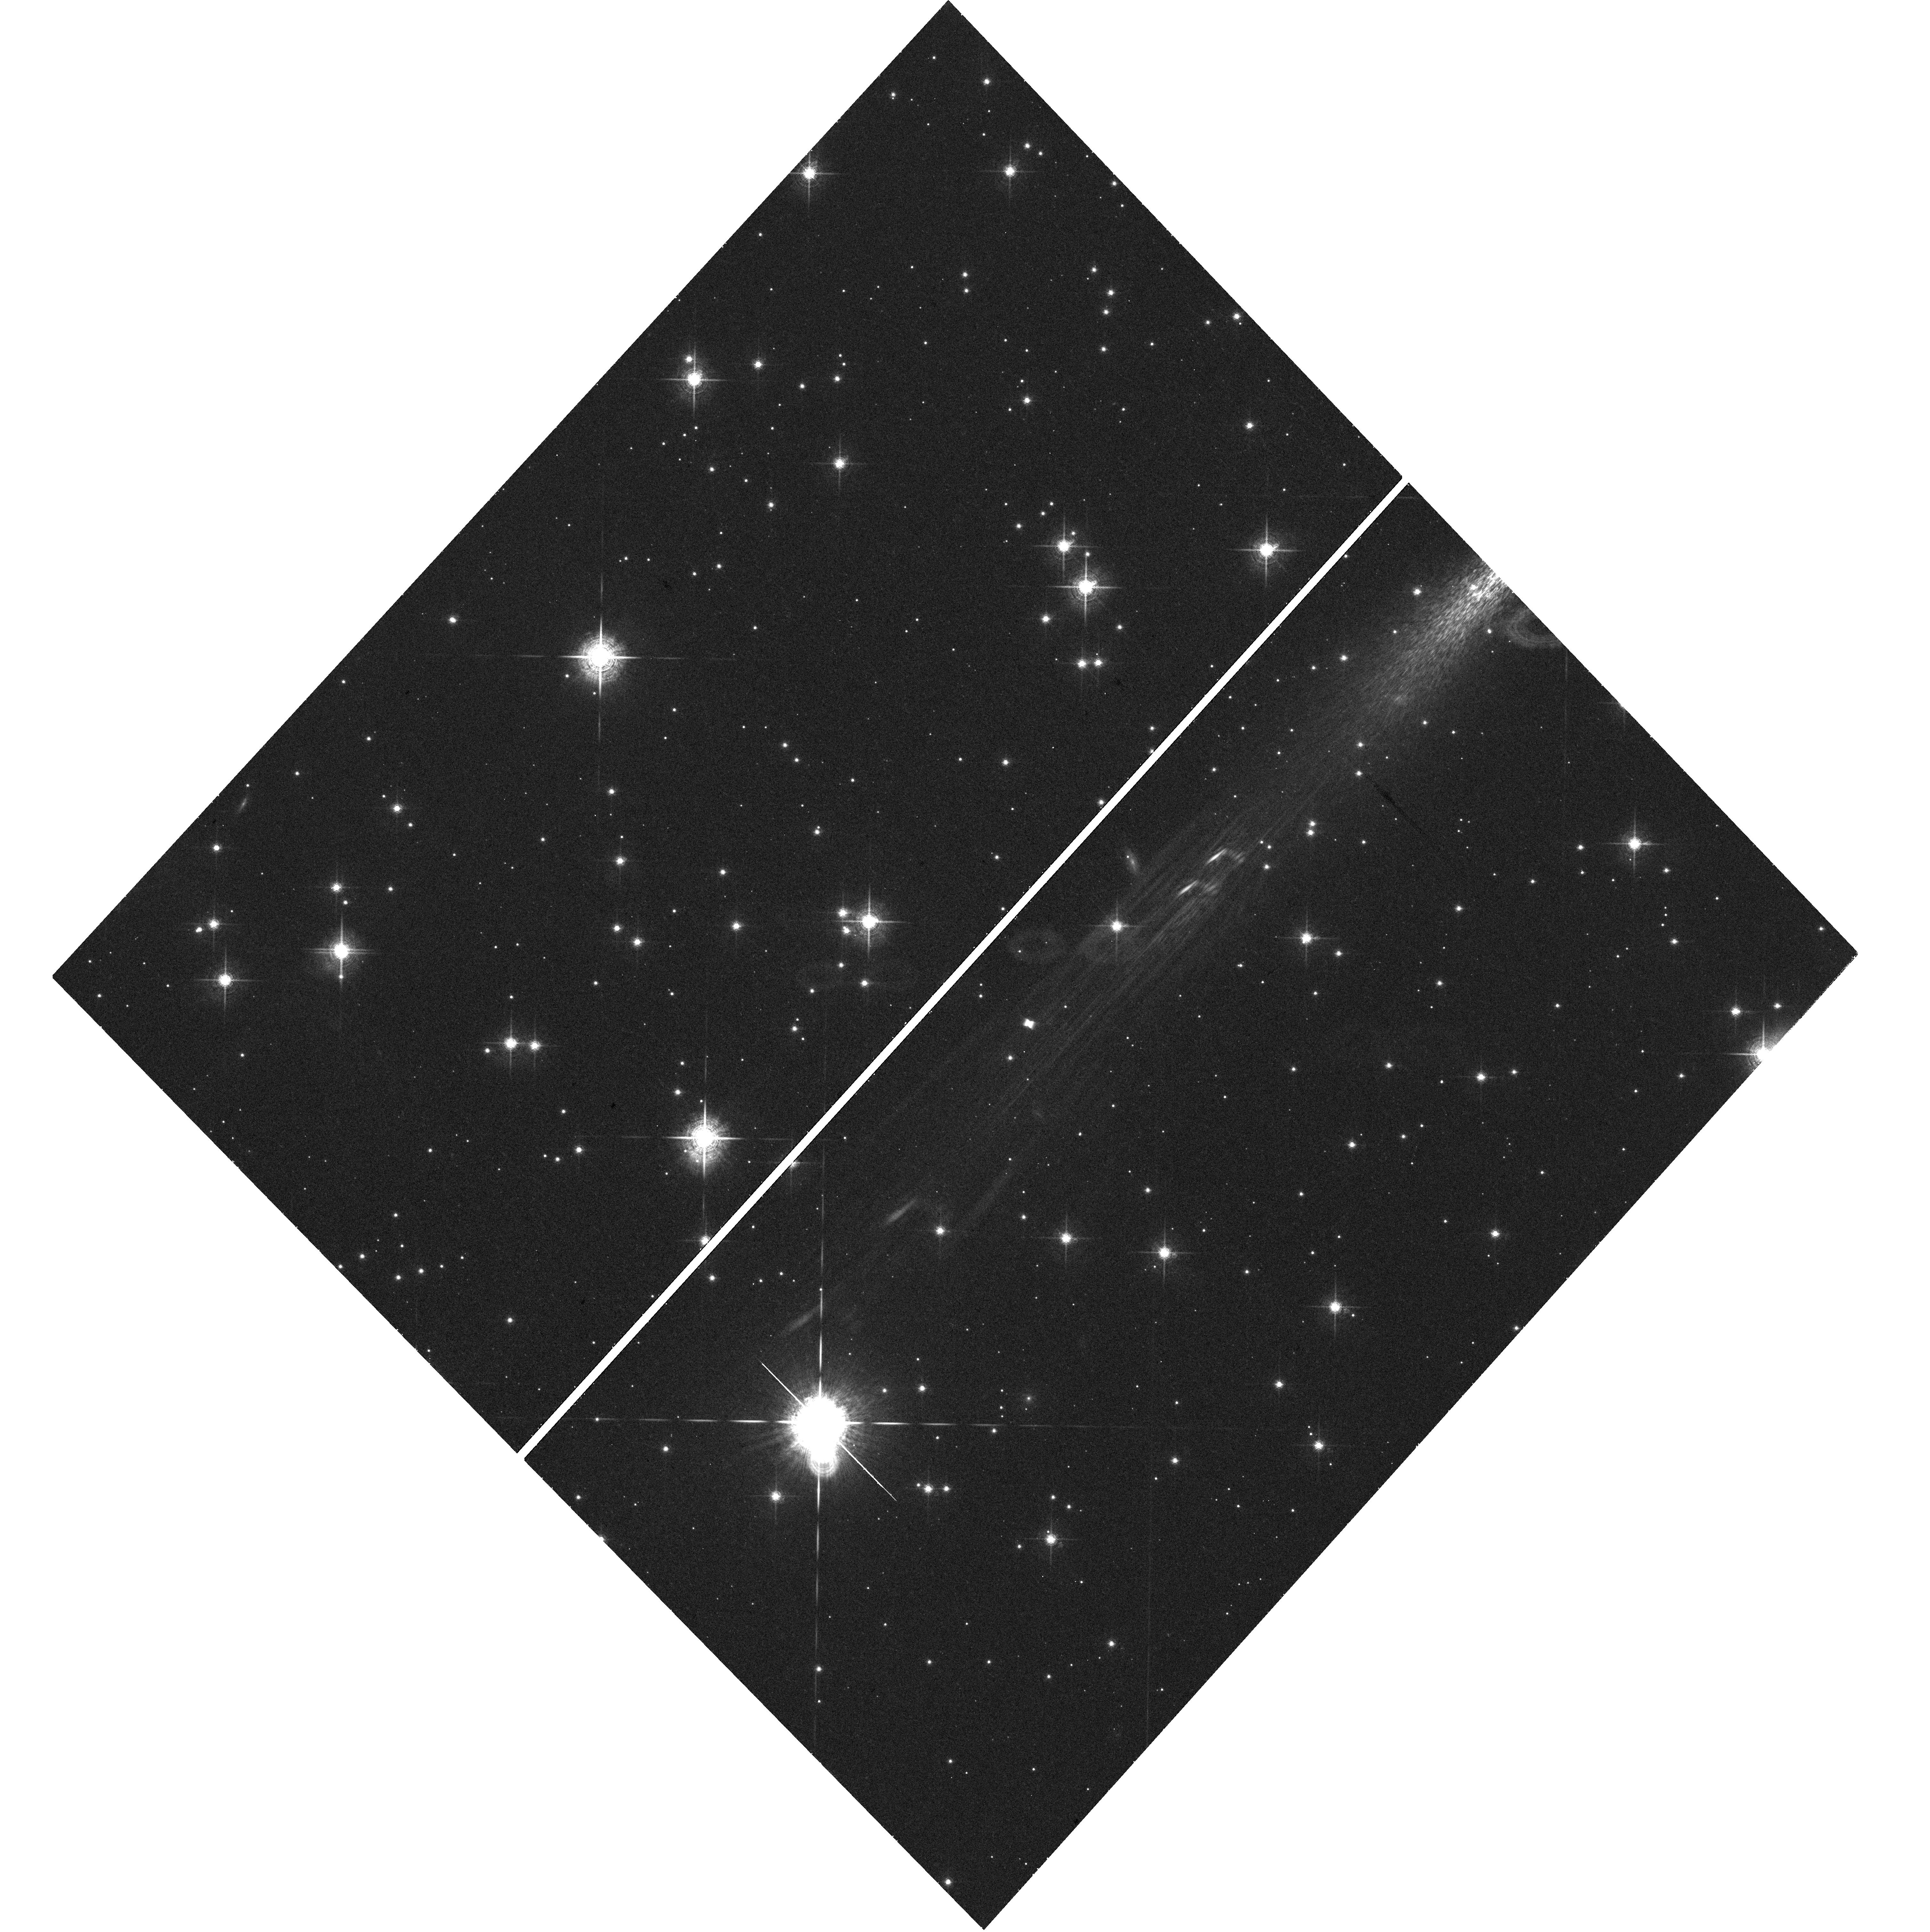
Target: V-V445-PUP. Instrument: WFC3/UVIS. Filter: F680N. Exposure: 44 min. Observation ID: hst_13685_01_wfc3_uvis_f680n_icn401

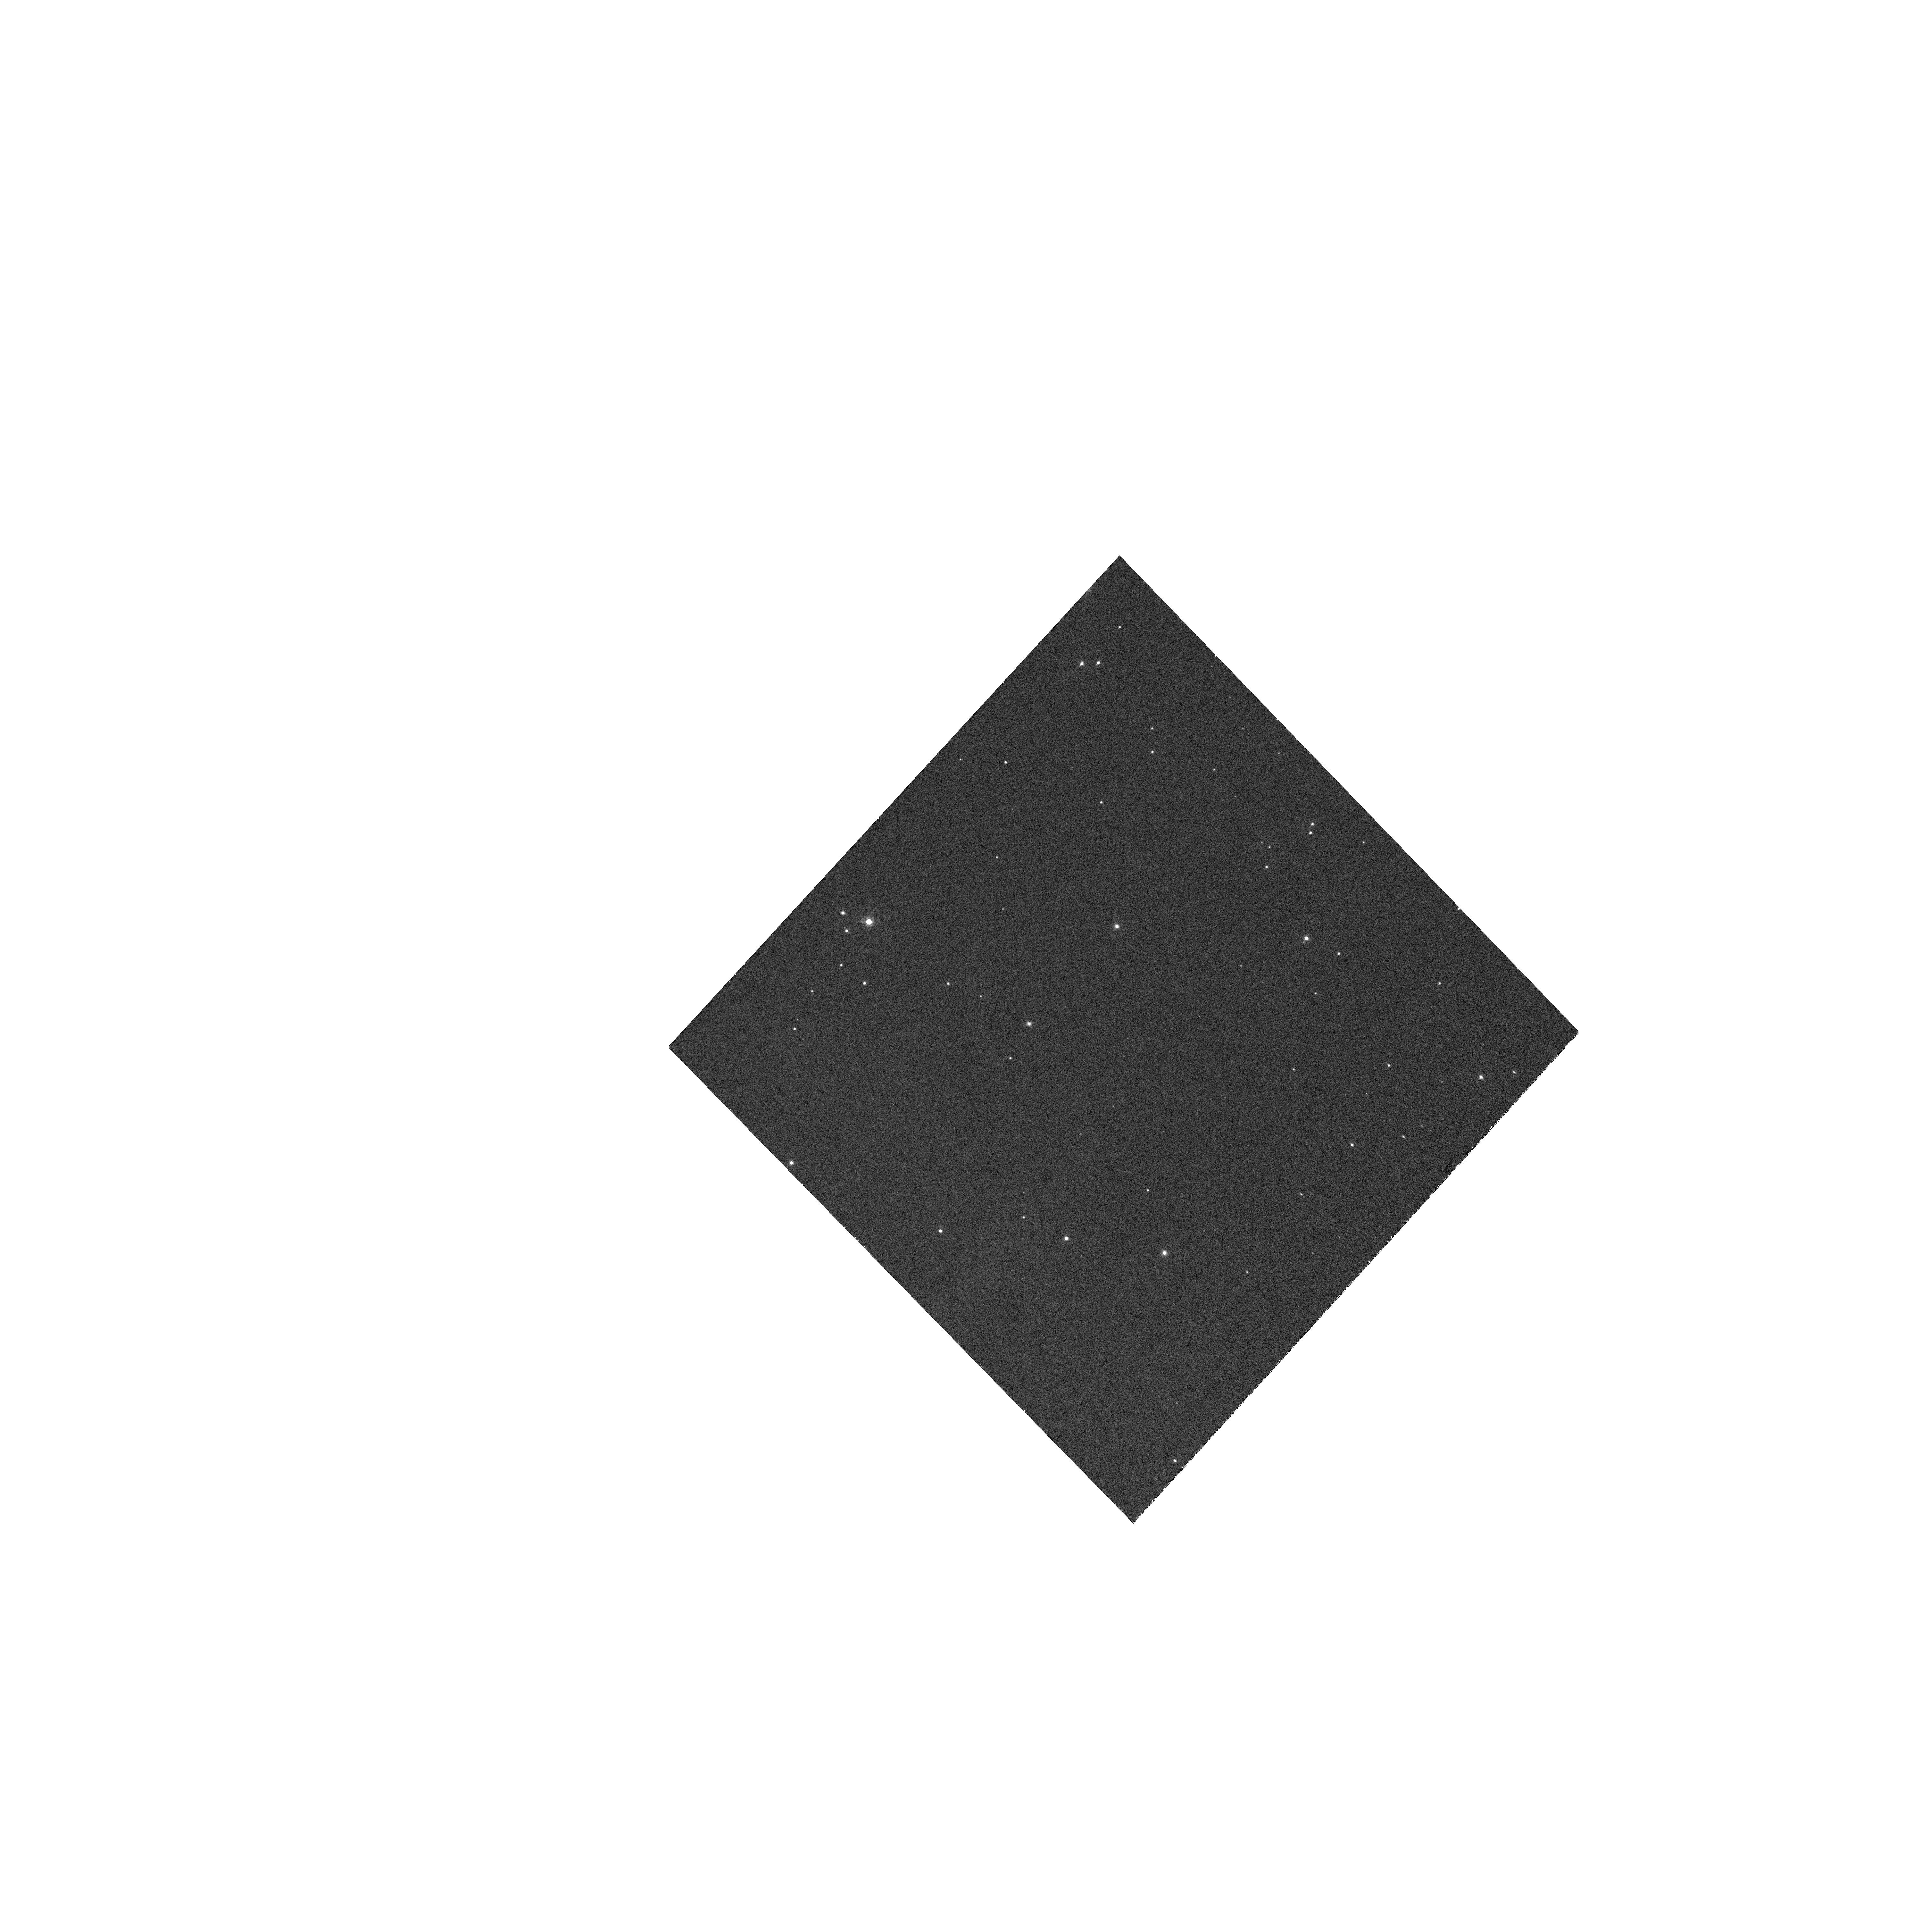
Target: V-V445-PUP. Instrument: WFC3/UVIS. Filter: FQ727N. Exposure: 10 min. Observation ID: hst_13685_01_wfc3_uvis_fq727n_icn401

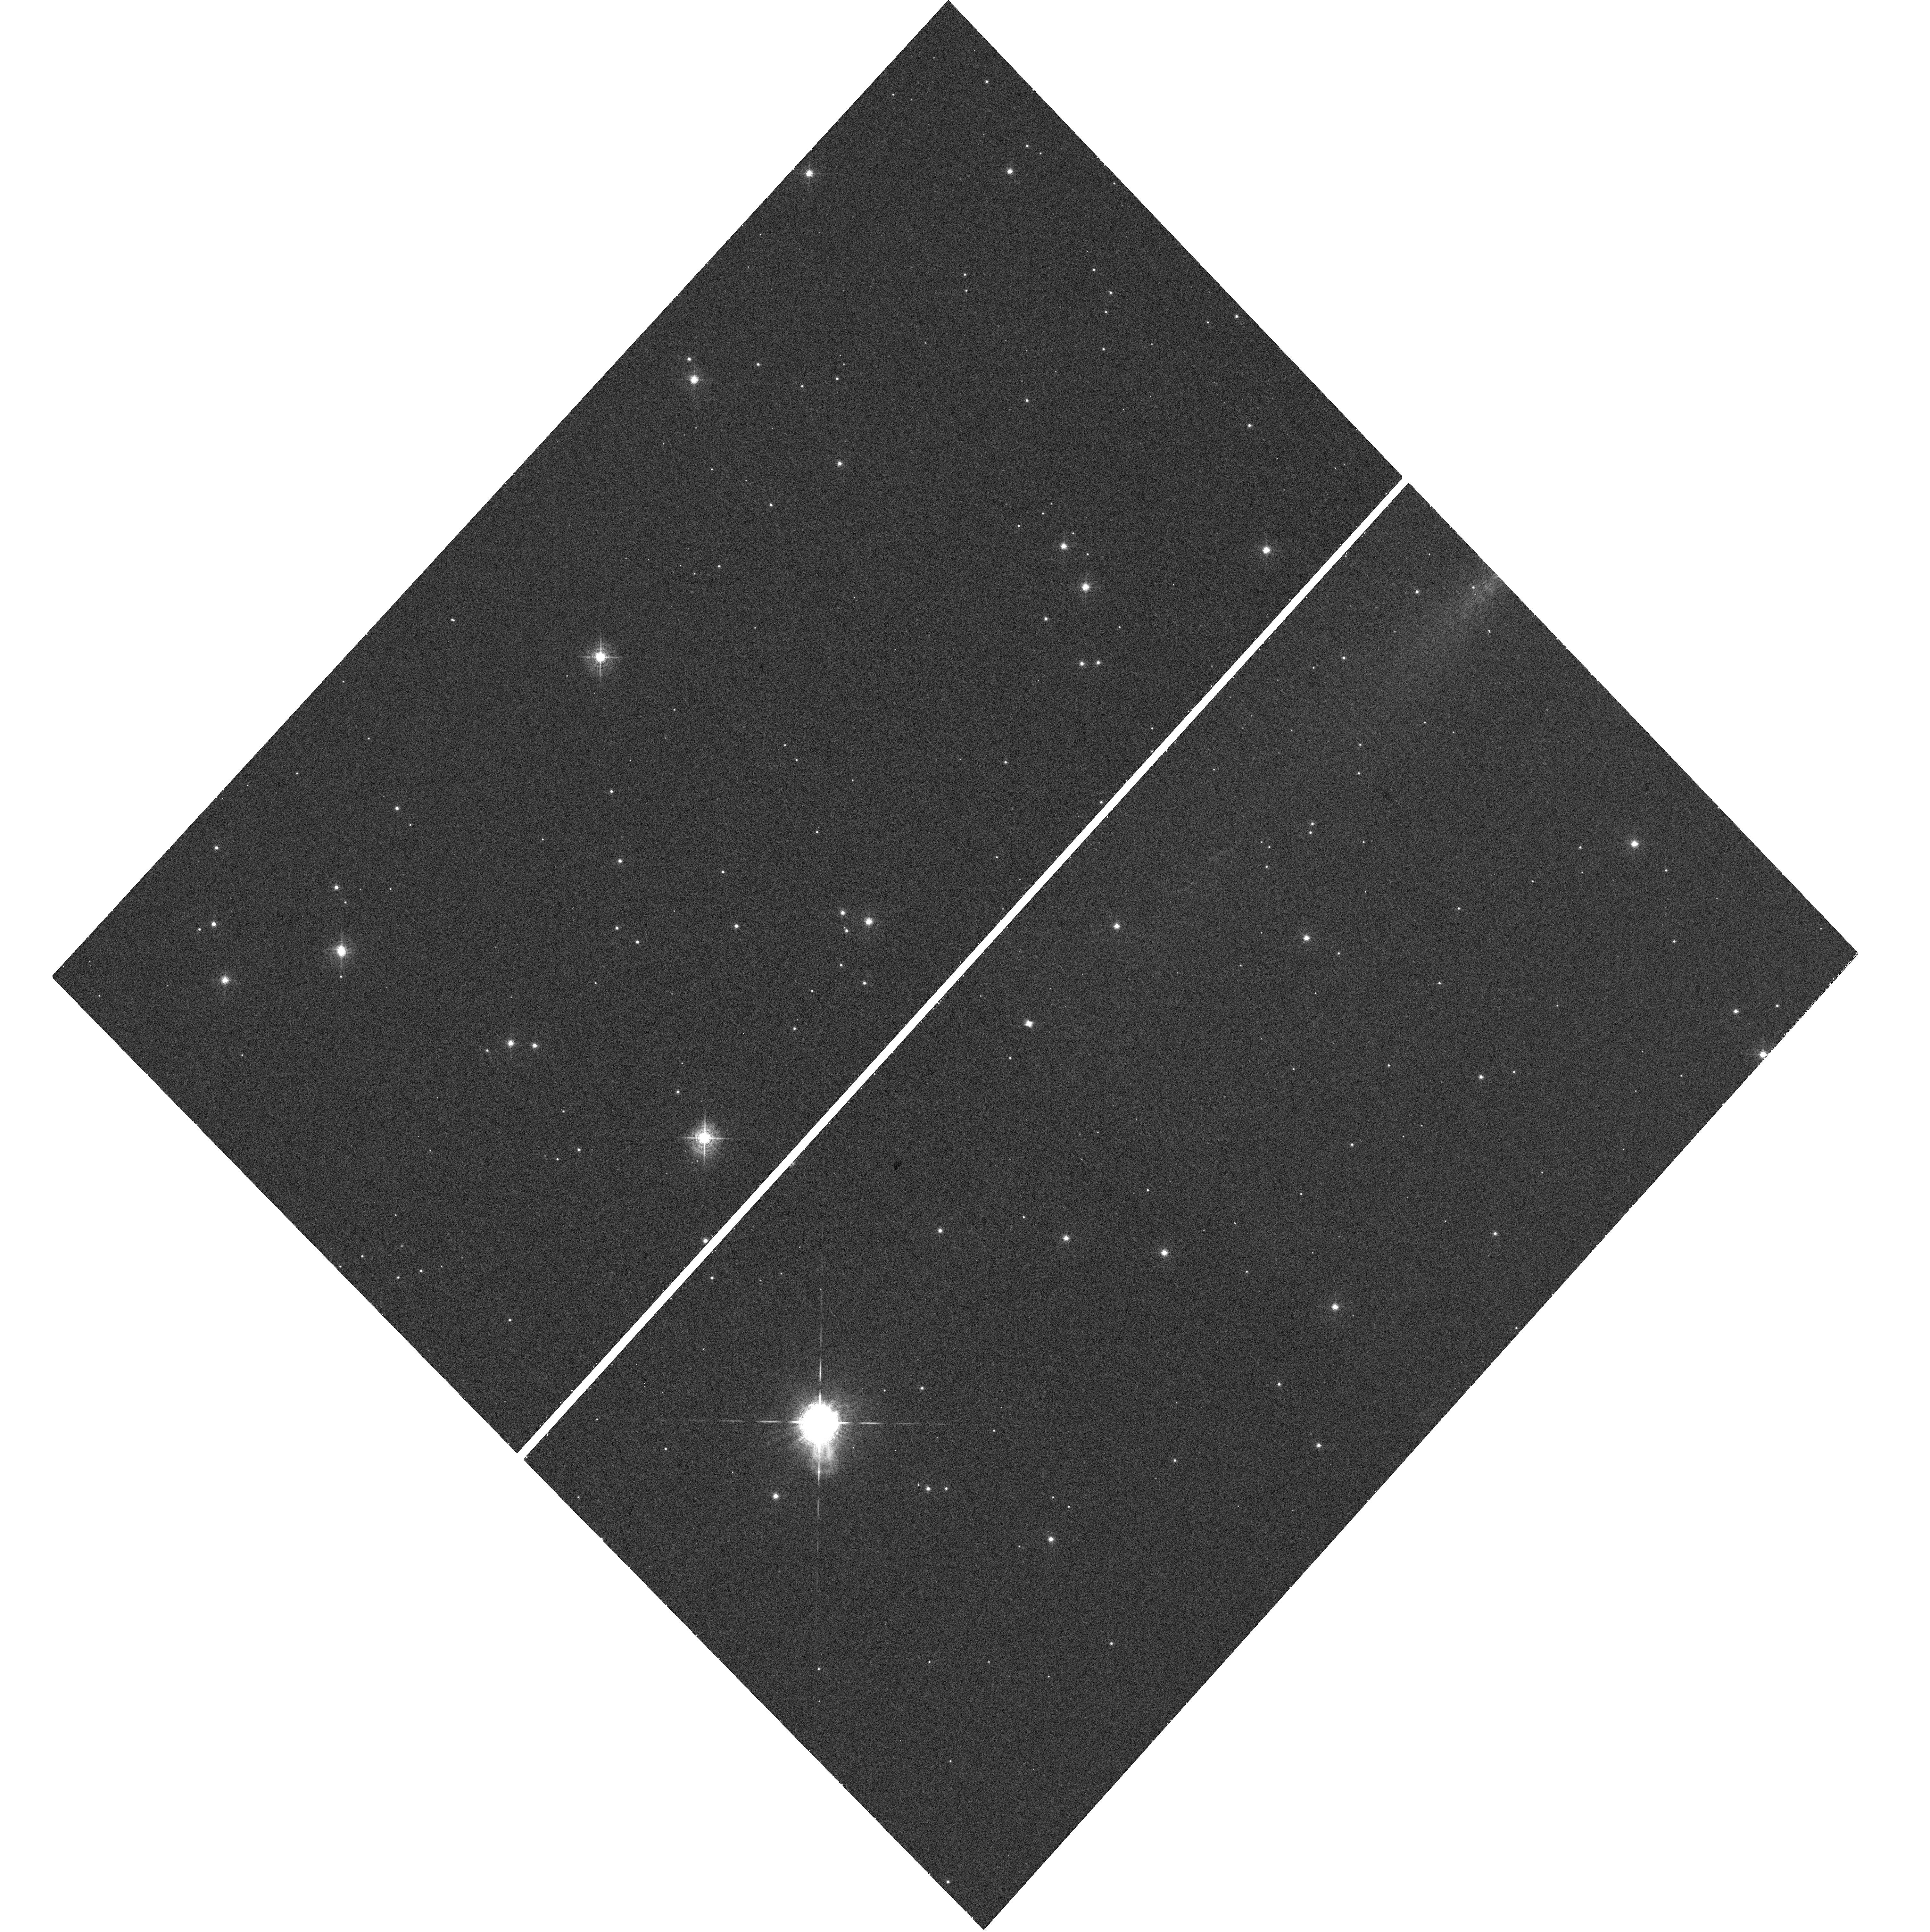
Target: V-V445-PUP. Instrument: WFC3/UVIS. Filter: F502N. Exposure: 27 min. Observation ID: hst_13685_01_wfc3_uvis_f502n_icn401

Emission line imaging of the bipolar shell in the Helium Nova V445 Puppis (PI: Steeghs, Danny)

Explosive detonations on the surfaces of accreting white dwarfs play a key role in establishing viable progenitor pathways towards Type Ia supernova explosions. If the white dwarf is accreting hydrogen deficient material, helium shell-flash driven eruptions can occur on its surface. Thus far only one such helium nova event has been observed in Nova Puppis 2000 = V445 Pup. We have discovered an expanding bipolar shell involving fast moving ejecta of He-rich material surrounding this binary. This used state of art ground-based AO imaging and IFU spectroscopy. However, we have now reached the limit of what can be done from the ground and therefore request high spatial resolution HST imaging of the ejecta in V445 Pup. These Cycle 22 observations are the 2nd epoch of our HST campaign, to be compared with the existing Cycle 20 data. These narrow band images will allow us to map the expanding ejecta in the [OII], [OIII] and HeI lines, to be directly compared with kinematical measurements based on the same lines. This will allow us to determine a robust distance using the expansion parallax method and study the ionisation structure of the shells and knots we have seen in our broadband AO images. Splitting the observations over two cycles is necessary in order to provide sufficient baseline to accurately measure the on-sky expansion which is estimated to proceed at an angular speed of 0.3"/year.